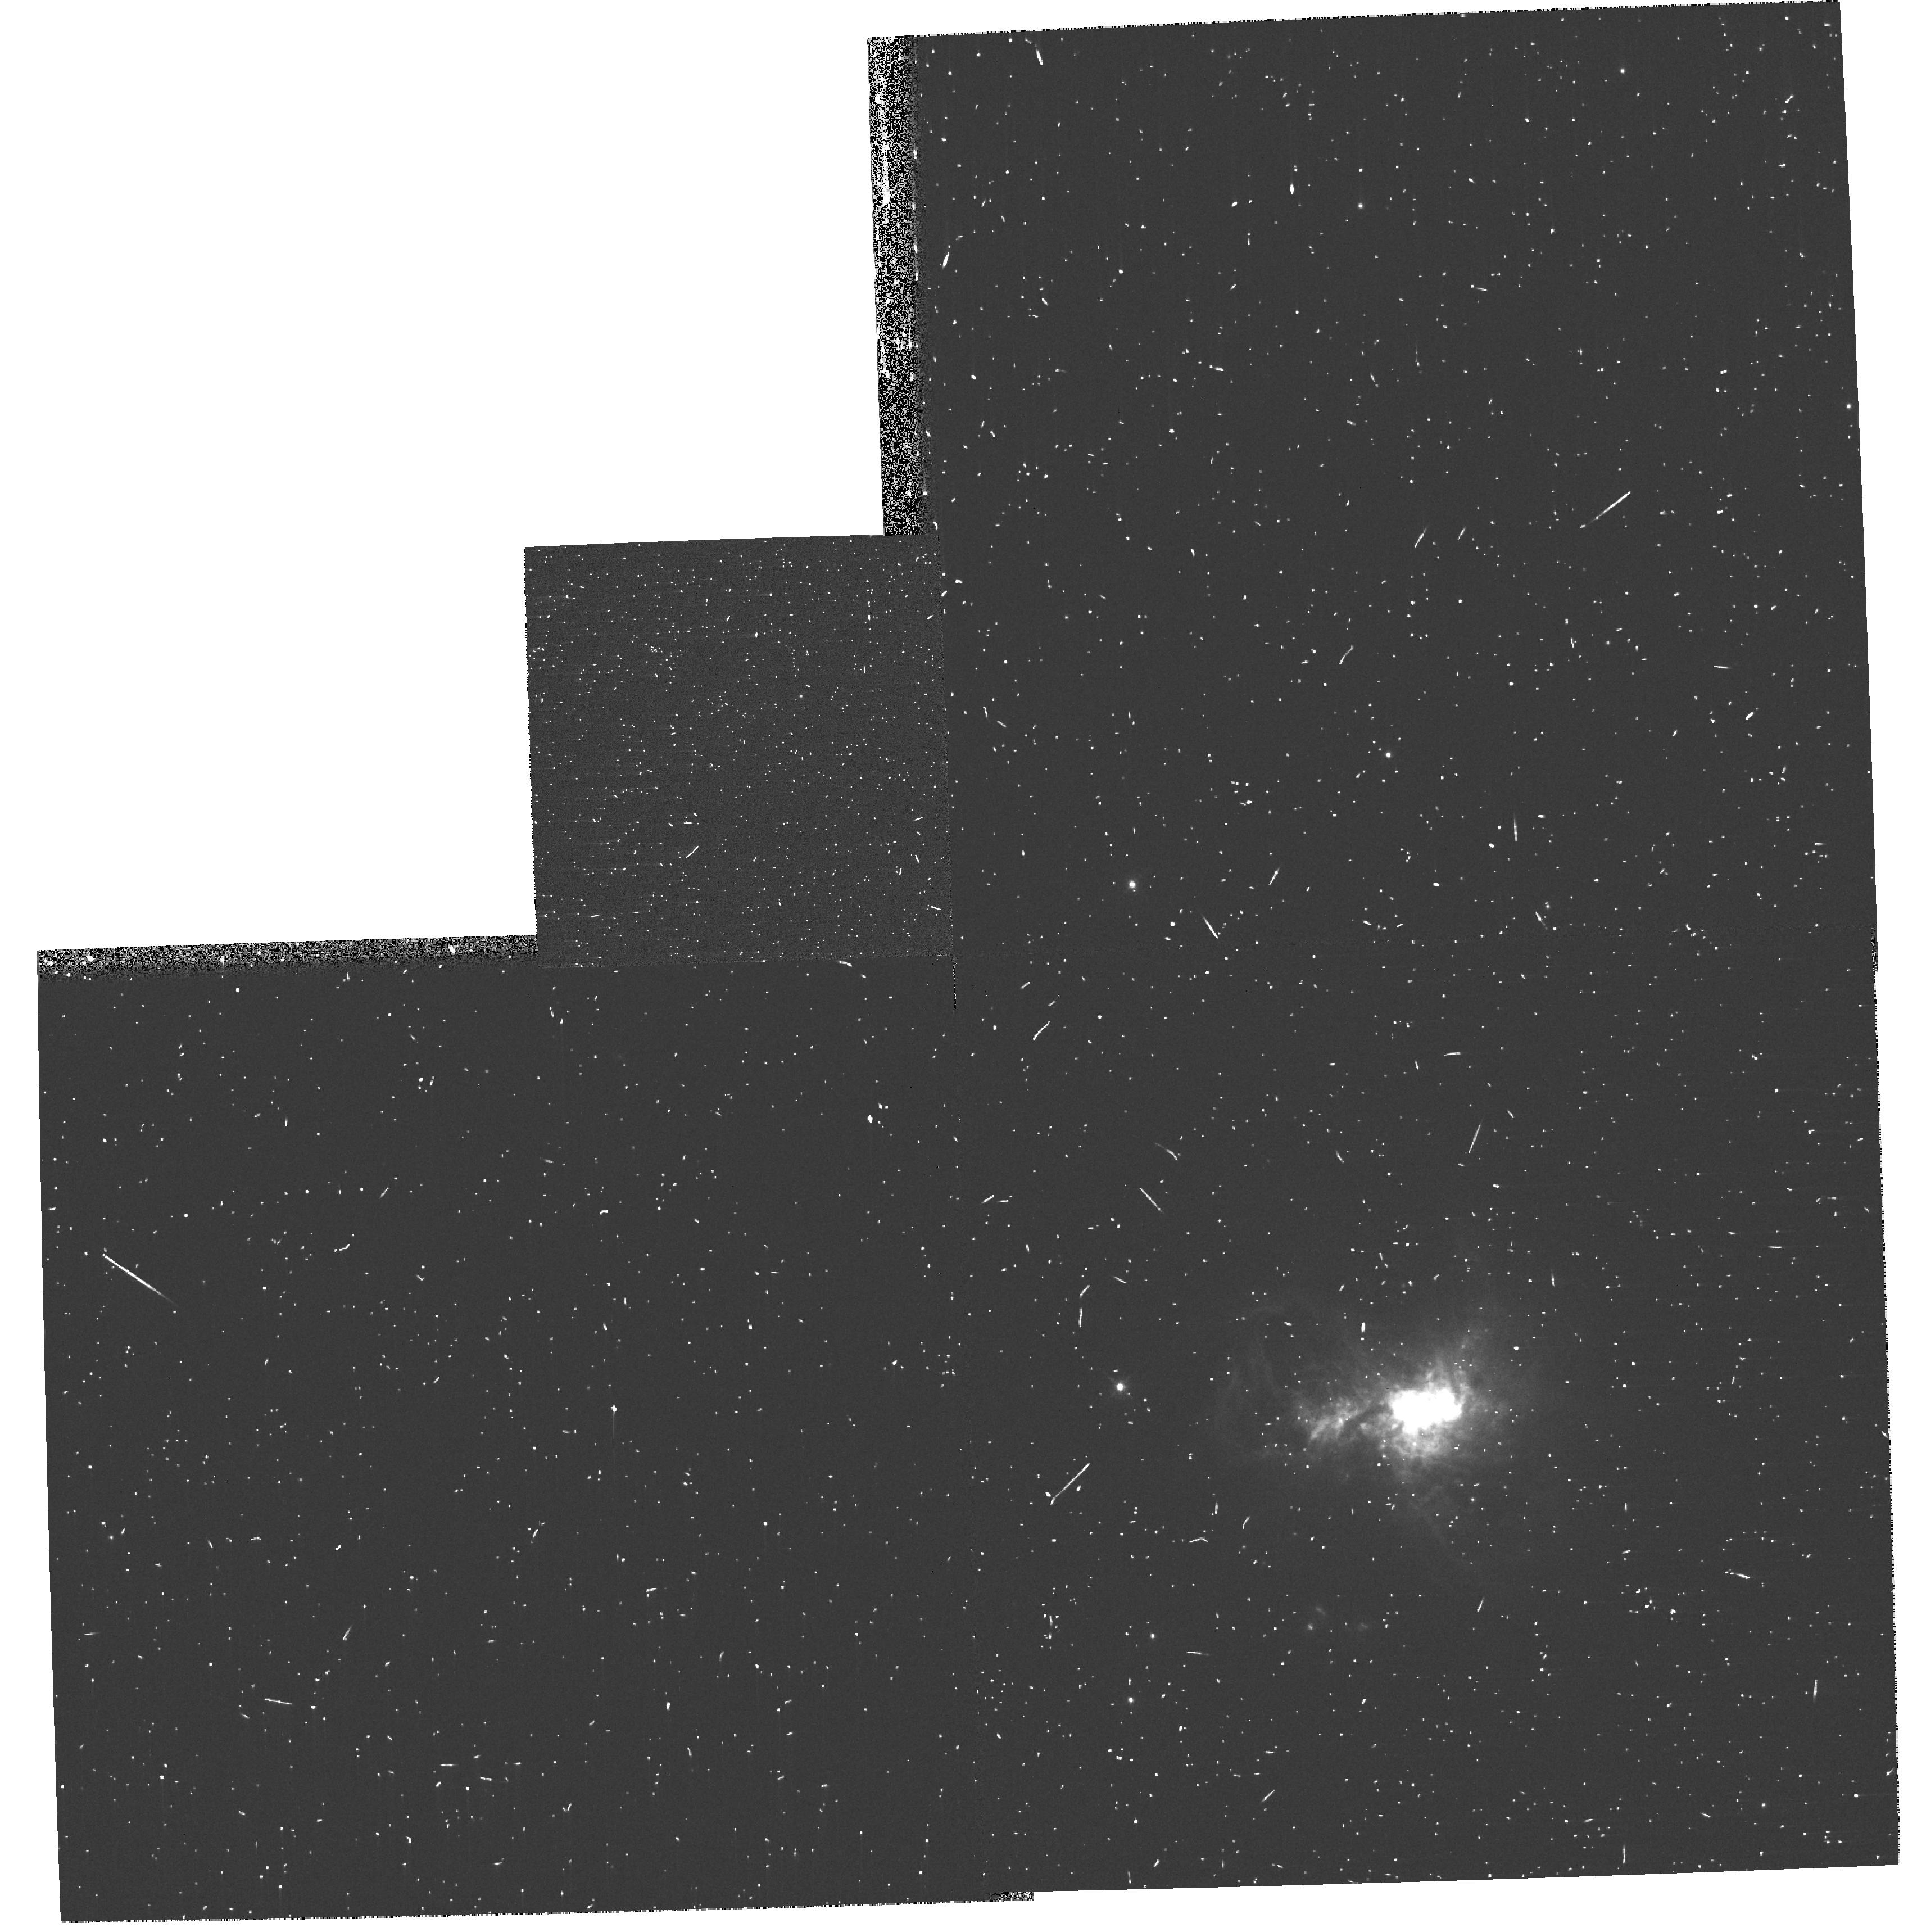
Target: HE2-10. Instrument: WFPC2/PC. Filter: F658N. Exposure: 8 min. Observation ID: hst_11146_a2_wfpc2_pc_f658n_ua0aa2

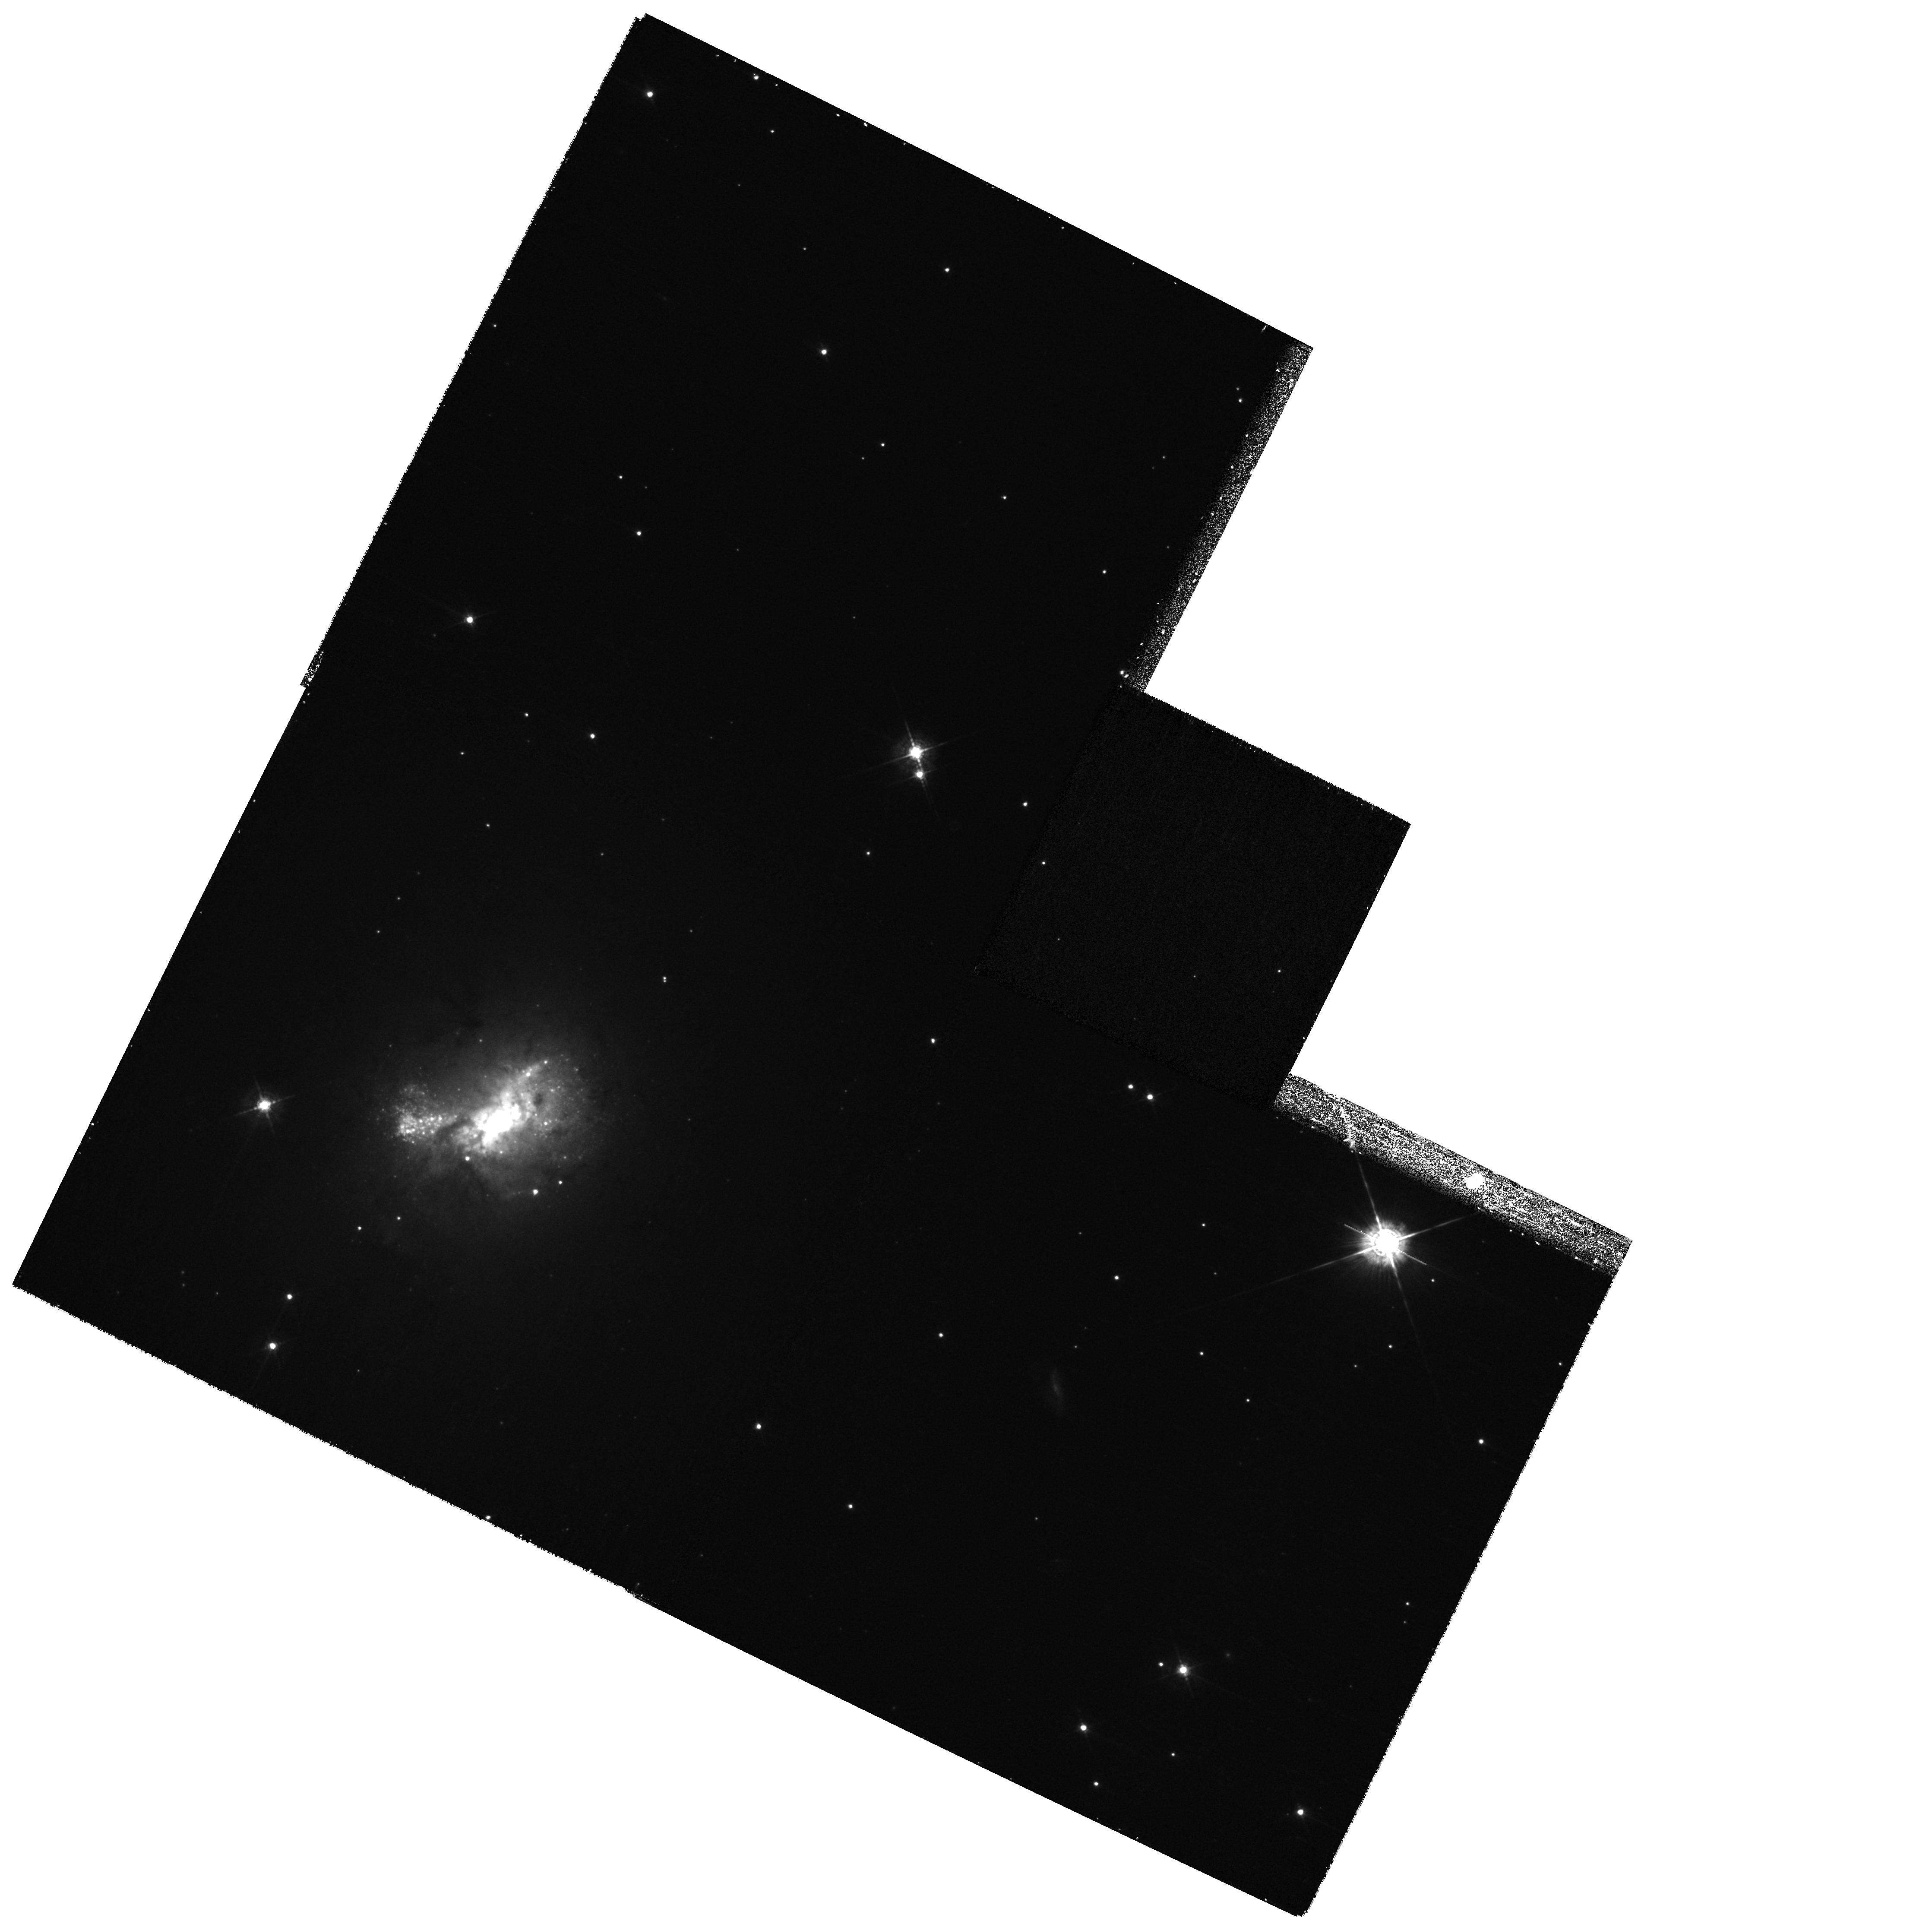
Target: HE2-10. Instrument: WFPC2/PC. Filter: F547M. Exposure: 13 min. Observation ID: hst_11146_02_wfpc2_pc_f547m_ua0a02

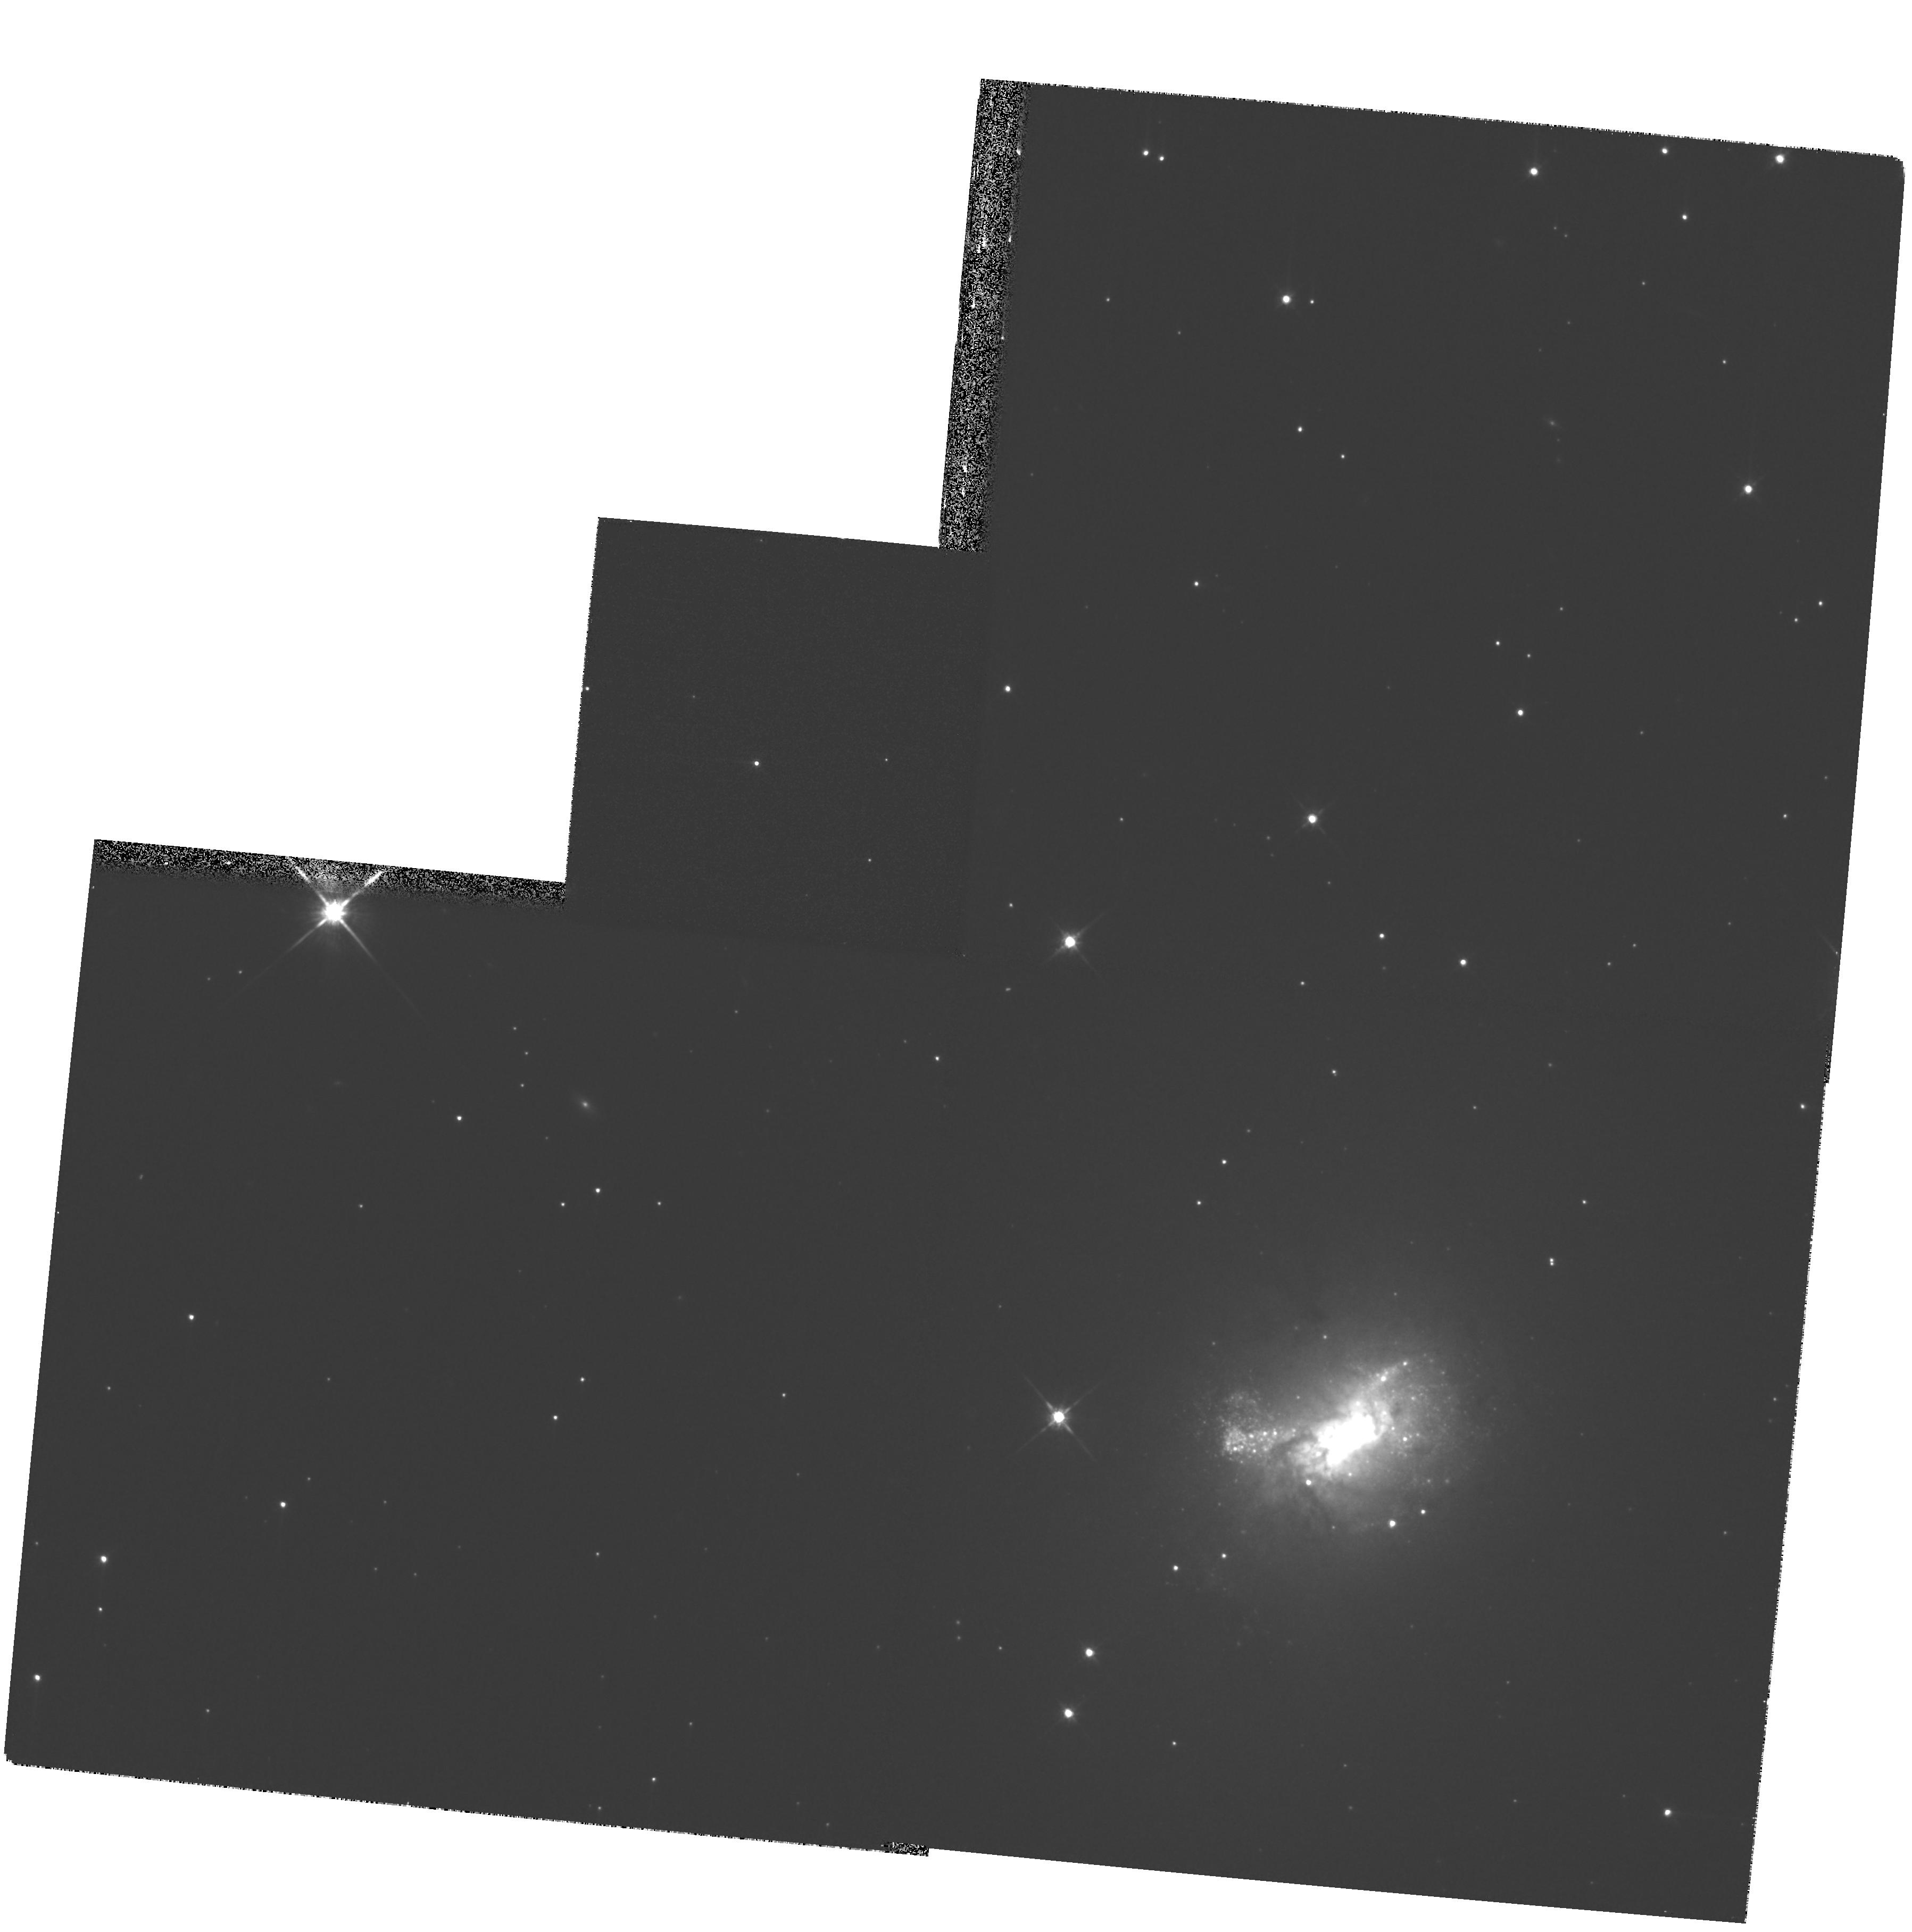
Target: HE2-10. Instrument: WFPC2/PC. Filter: F814W. Exposure: 11 min. Observation ID: hst_11146_01_wfpc2_pc_f814w_ua0a01

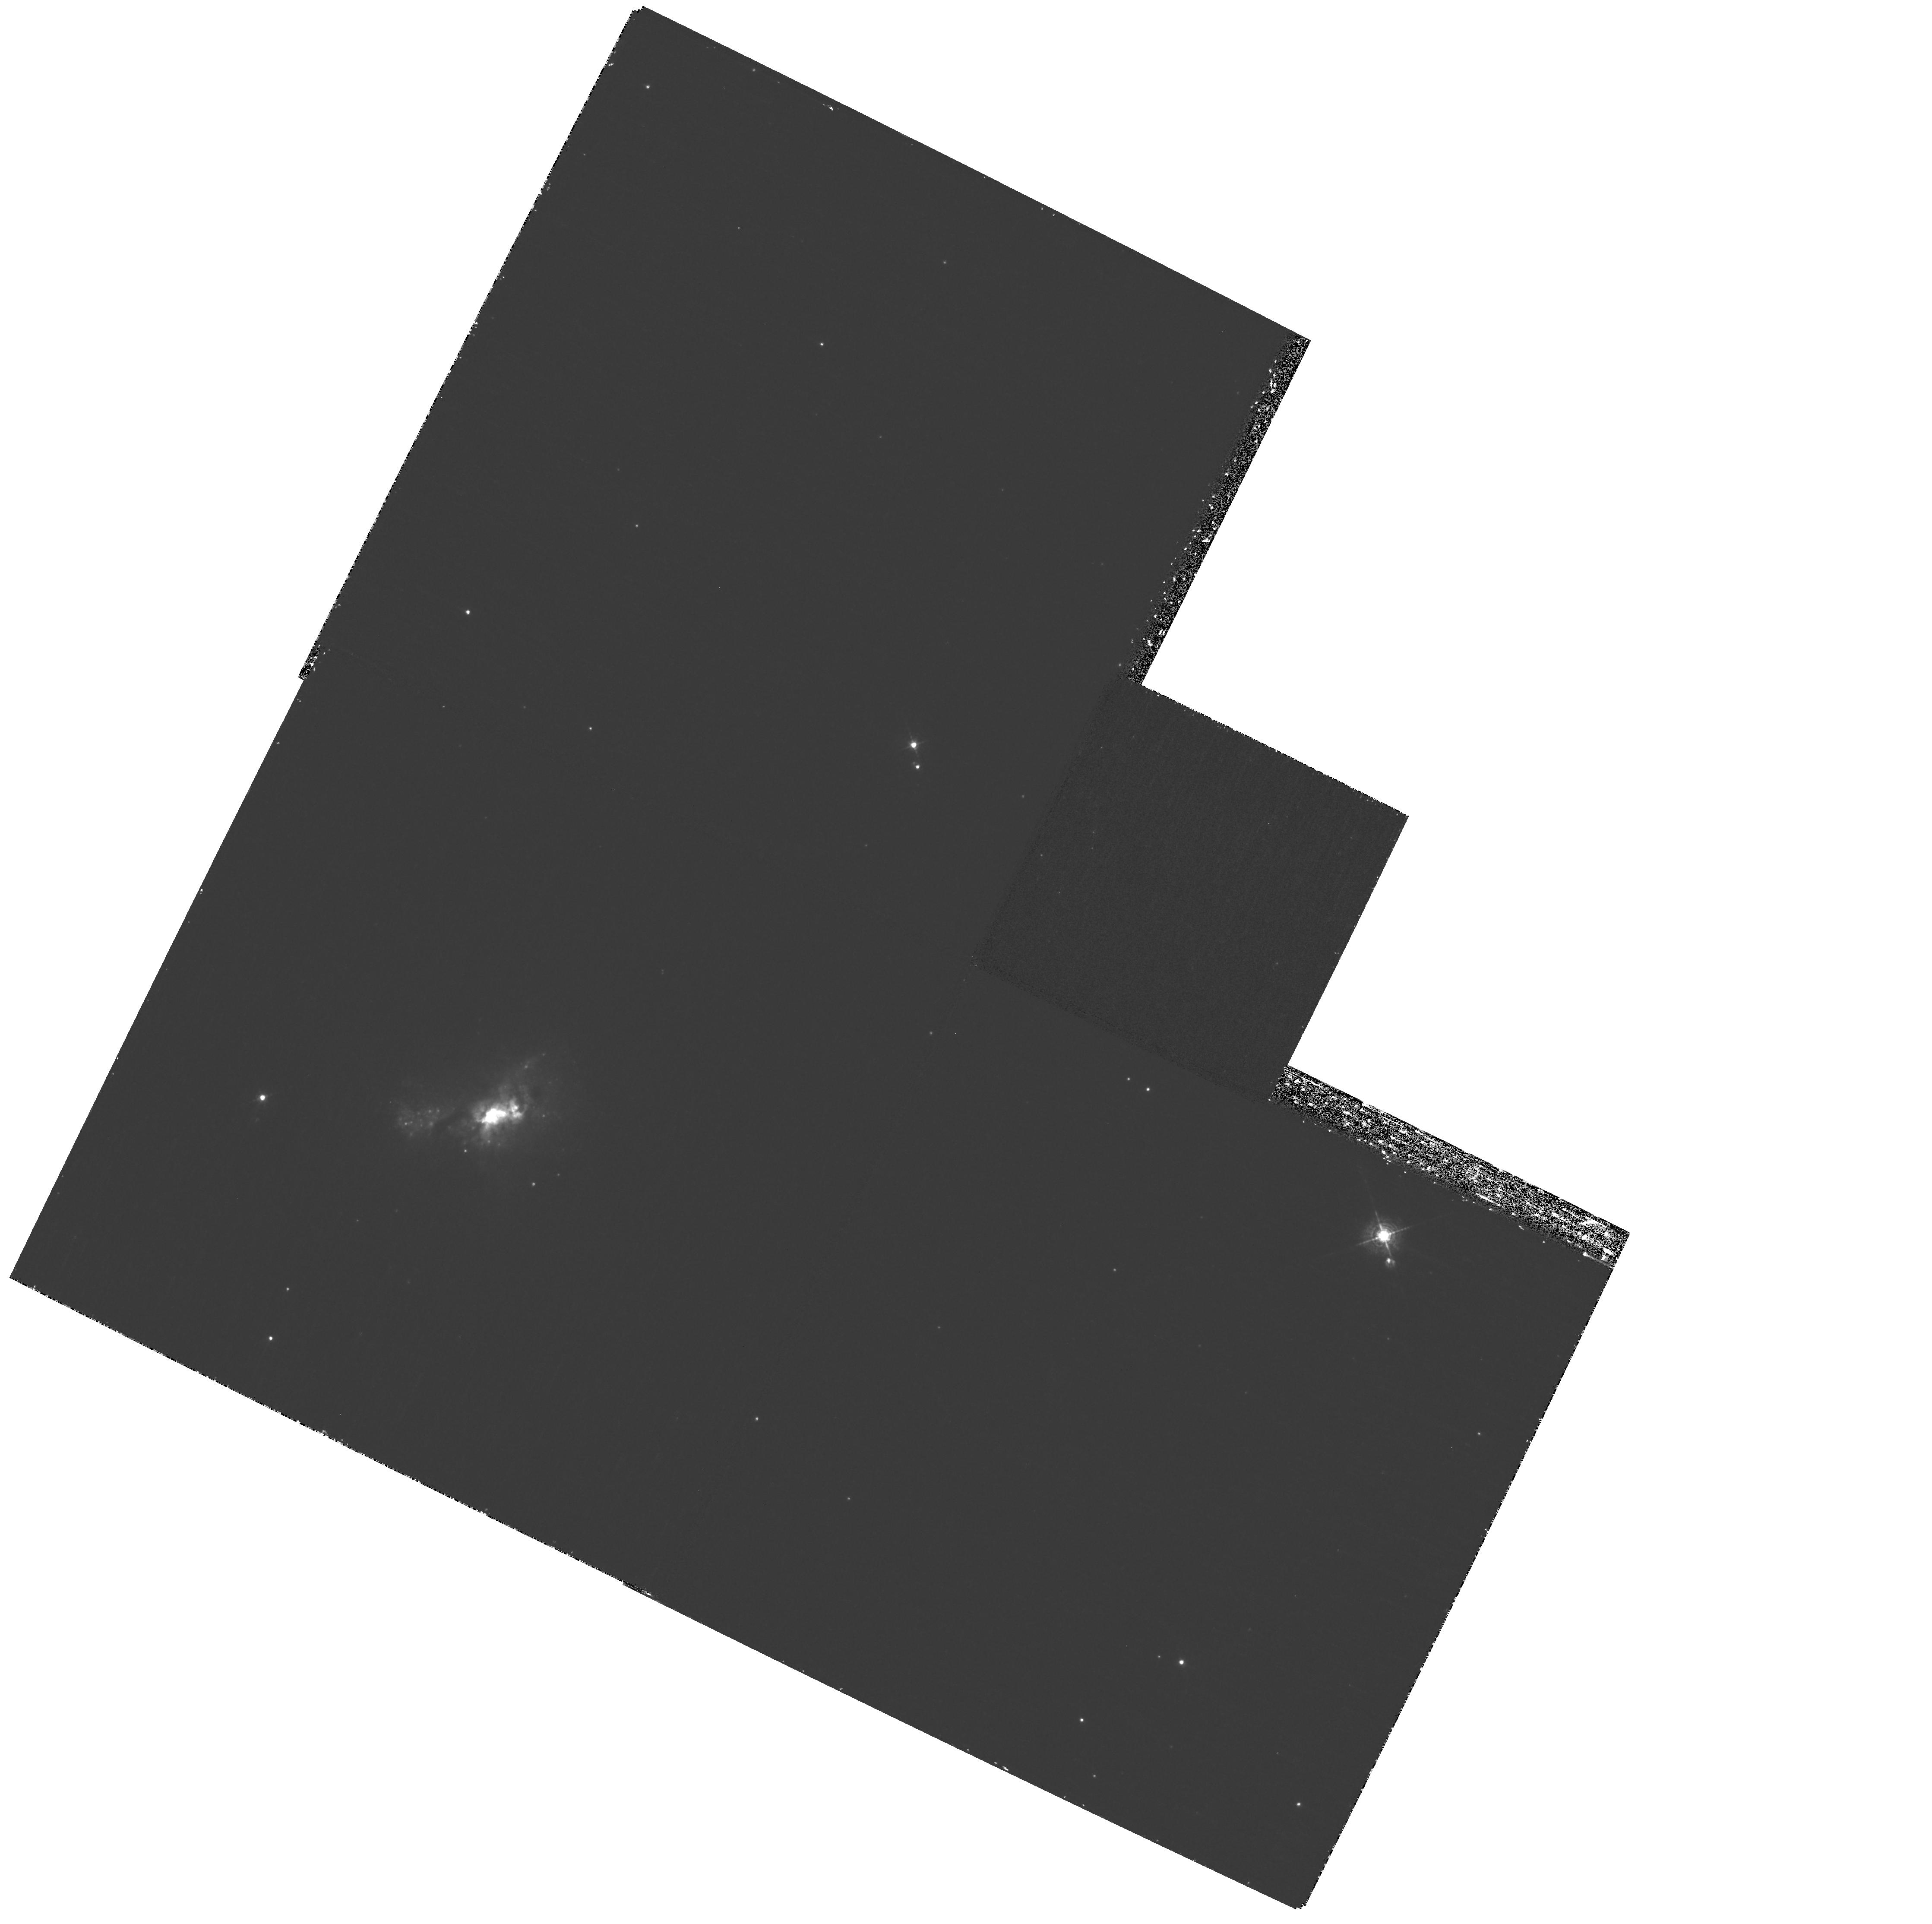
Target: HE2-10. Instrument: WFPC2/PC. Filter: F502N. Exposure: 1.1 h. Observation ID: hst_11146_02_wfpc2_pc_f502n_ua0a02

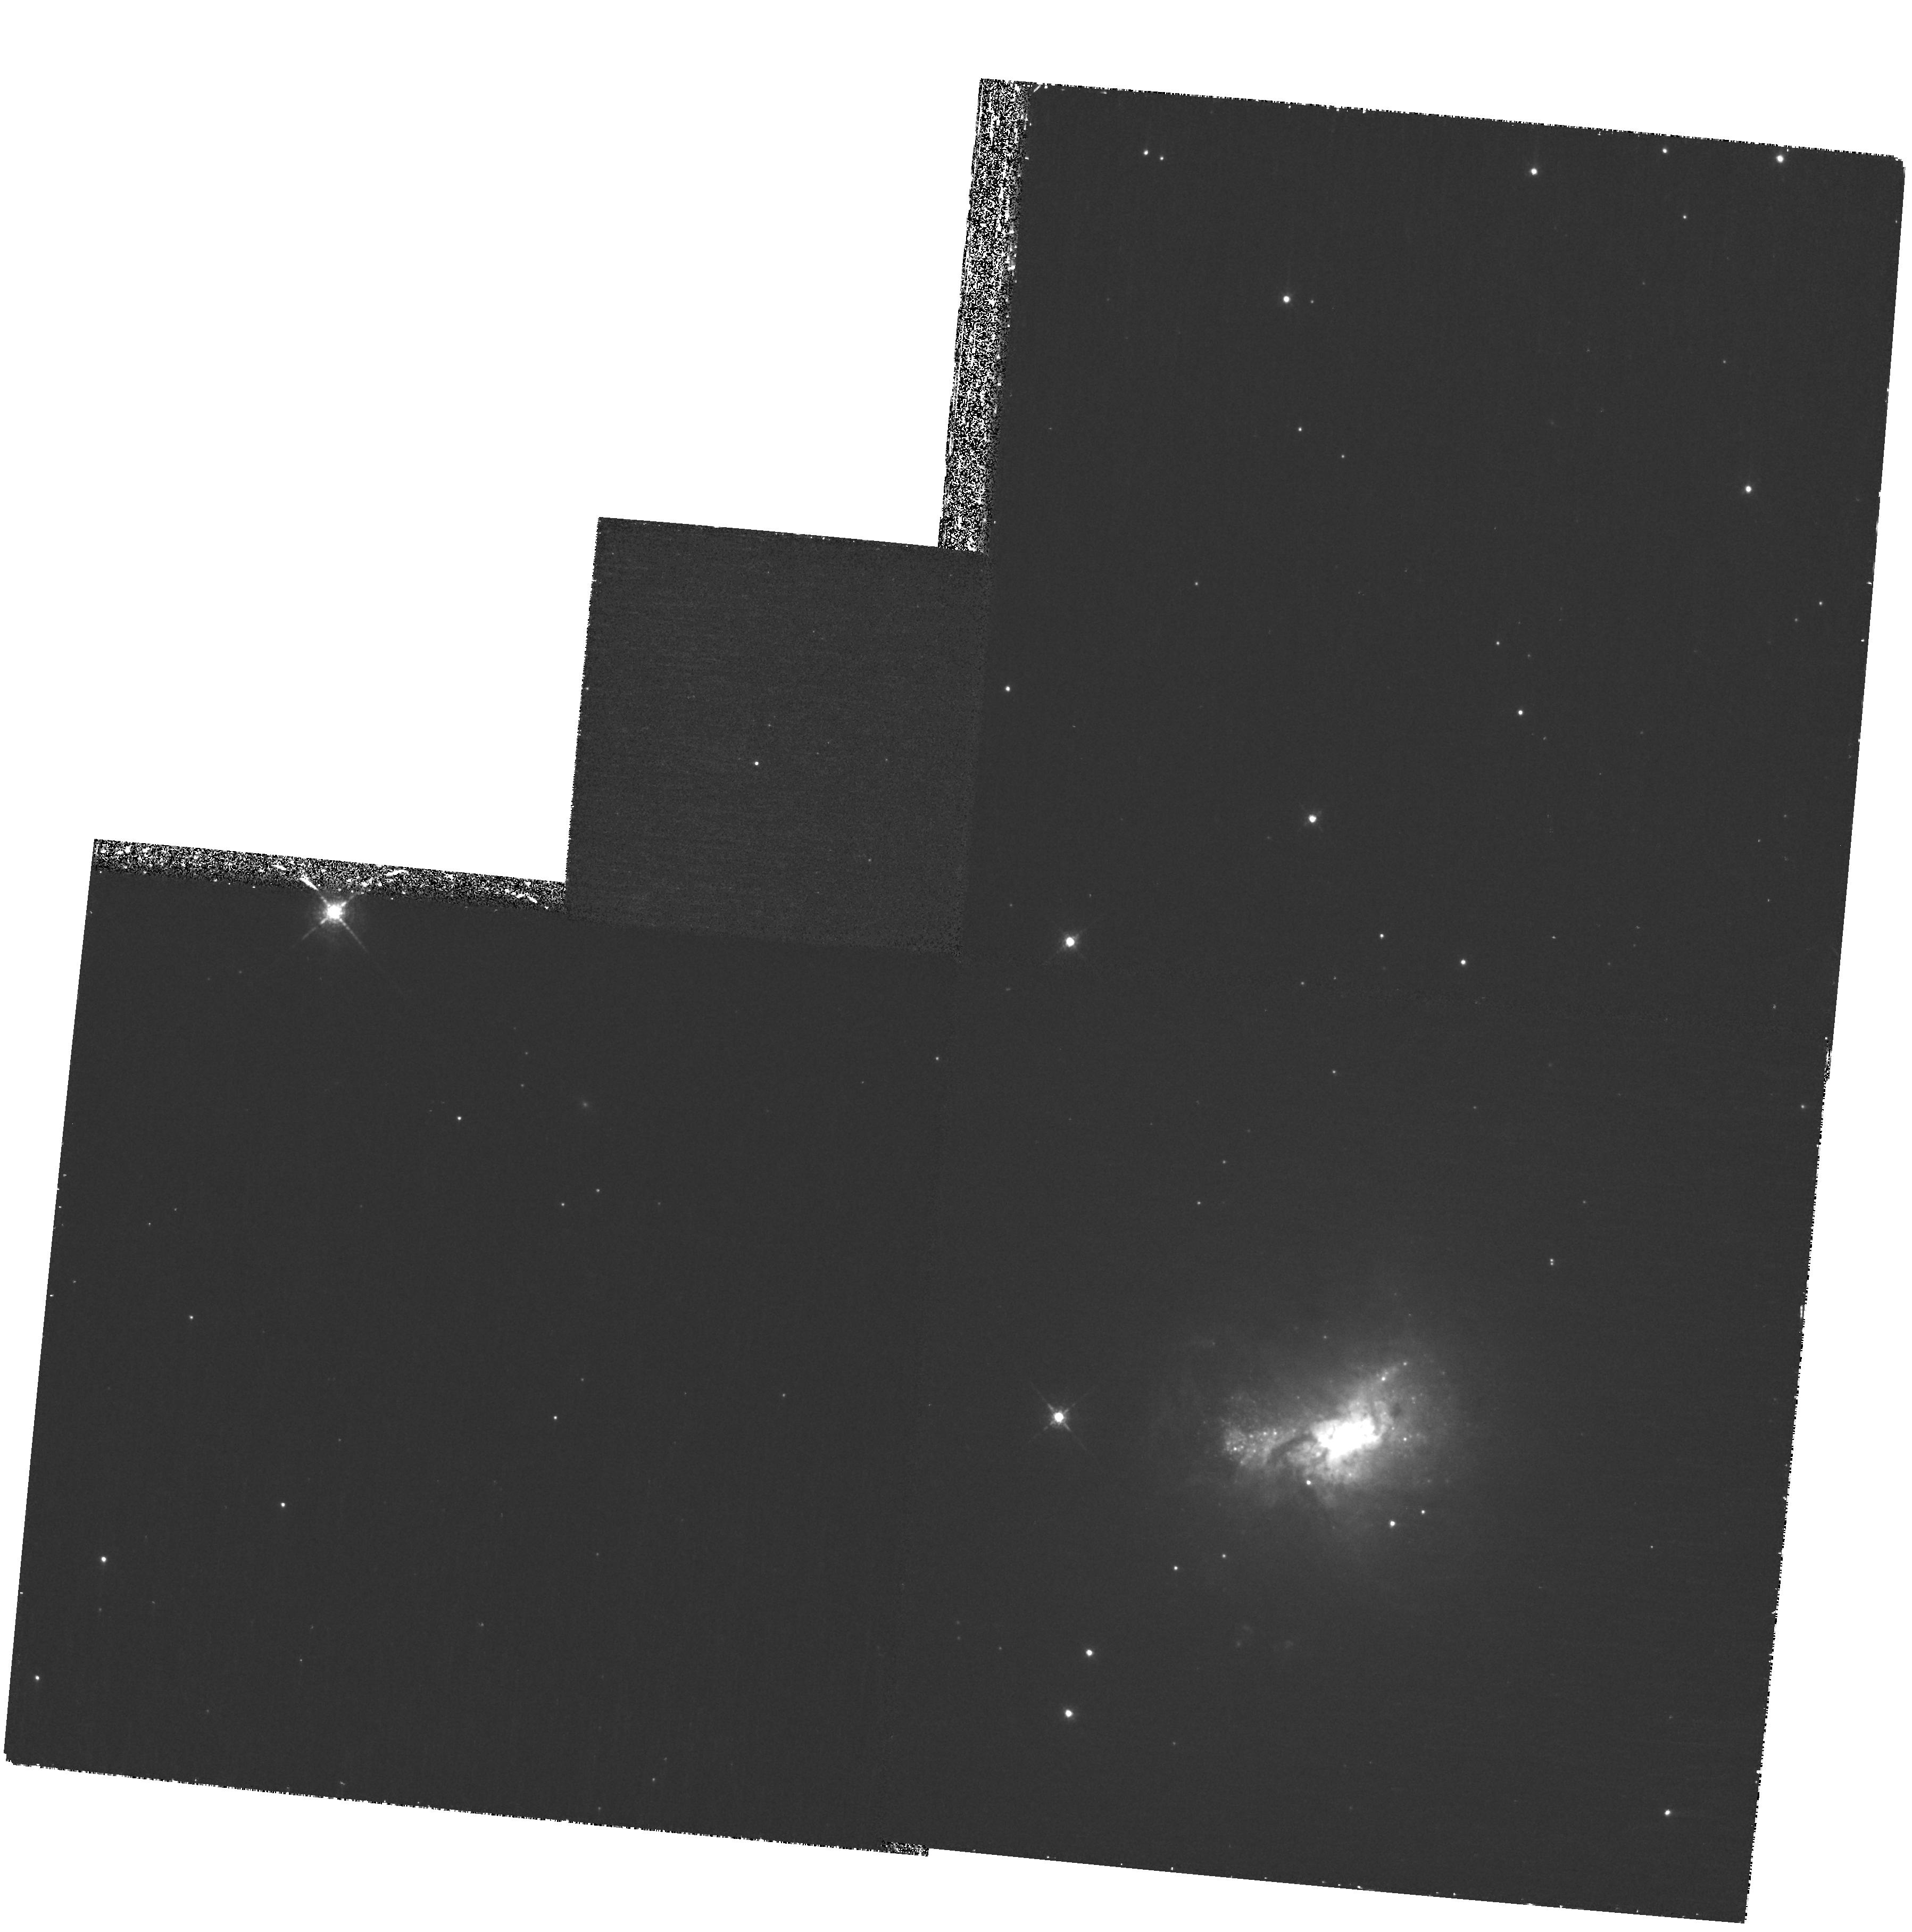
Target: HE2-10. Instrument: WFPC2/PC. Filter: F673N. Exposure: 53 min. Observation ID: hst_11146_01_wfpc2_pc_f673n_ua0a01

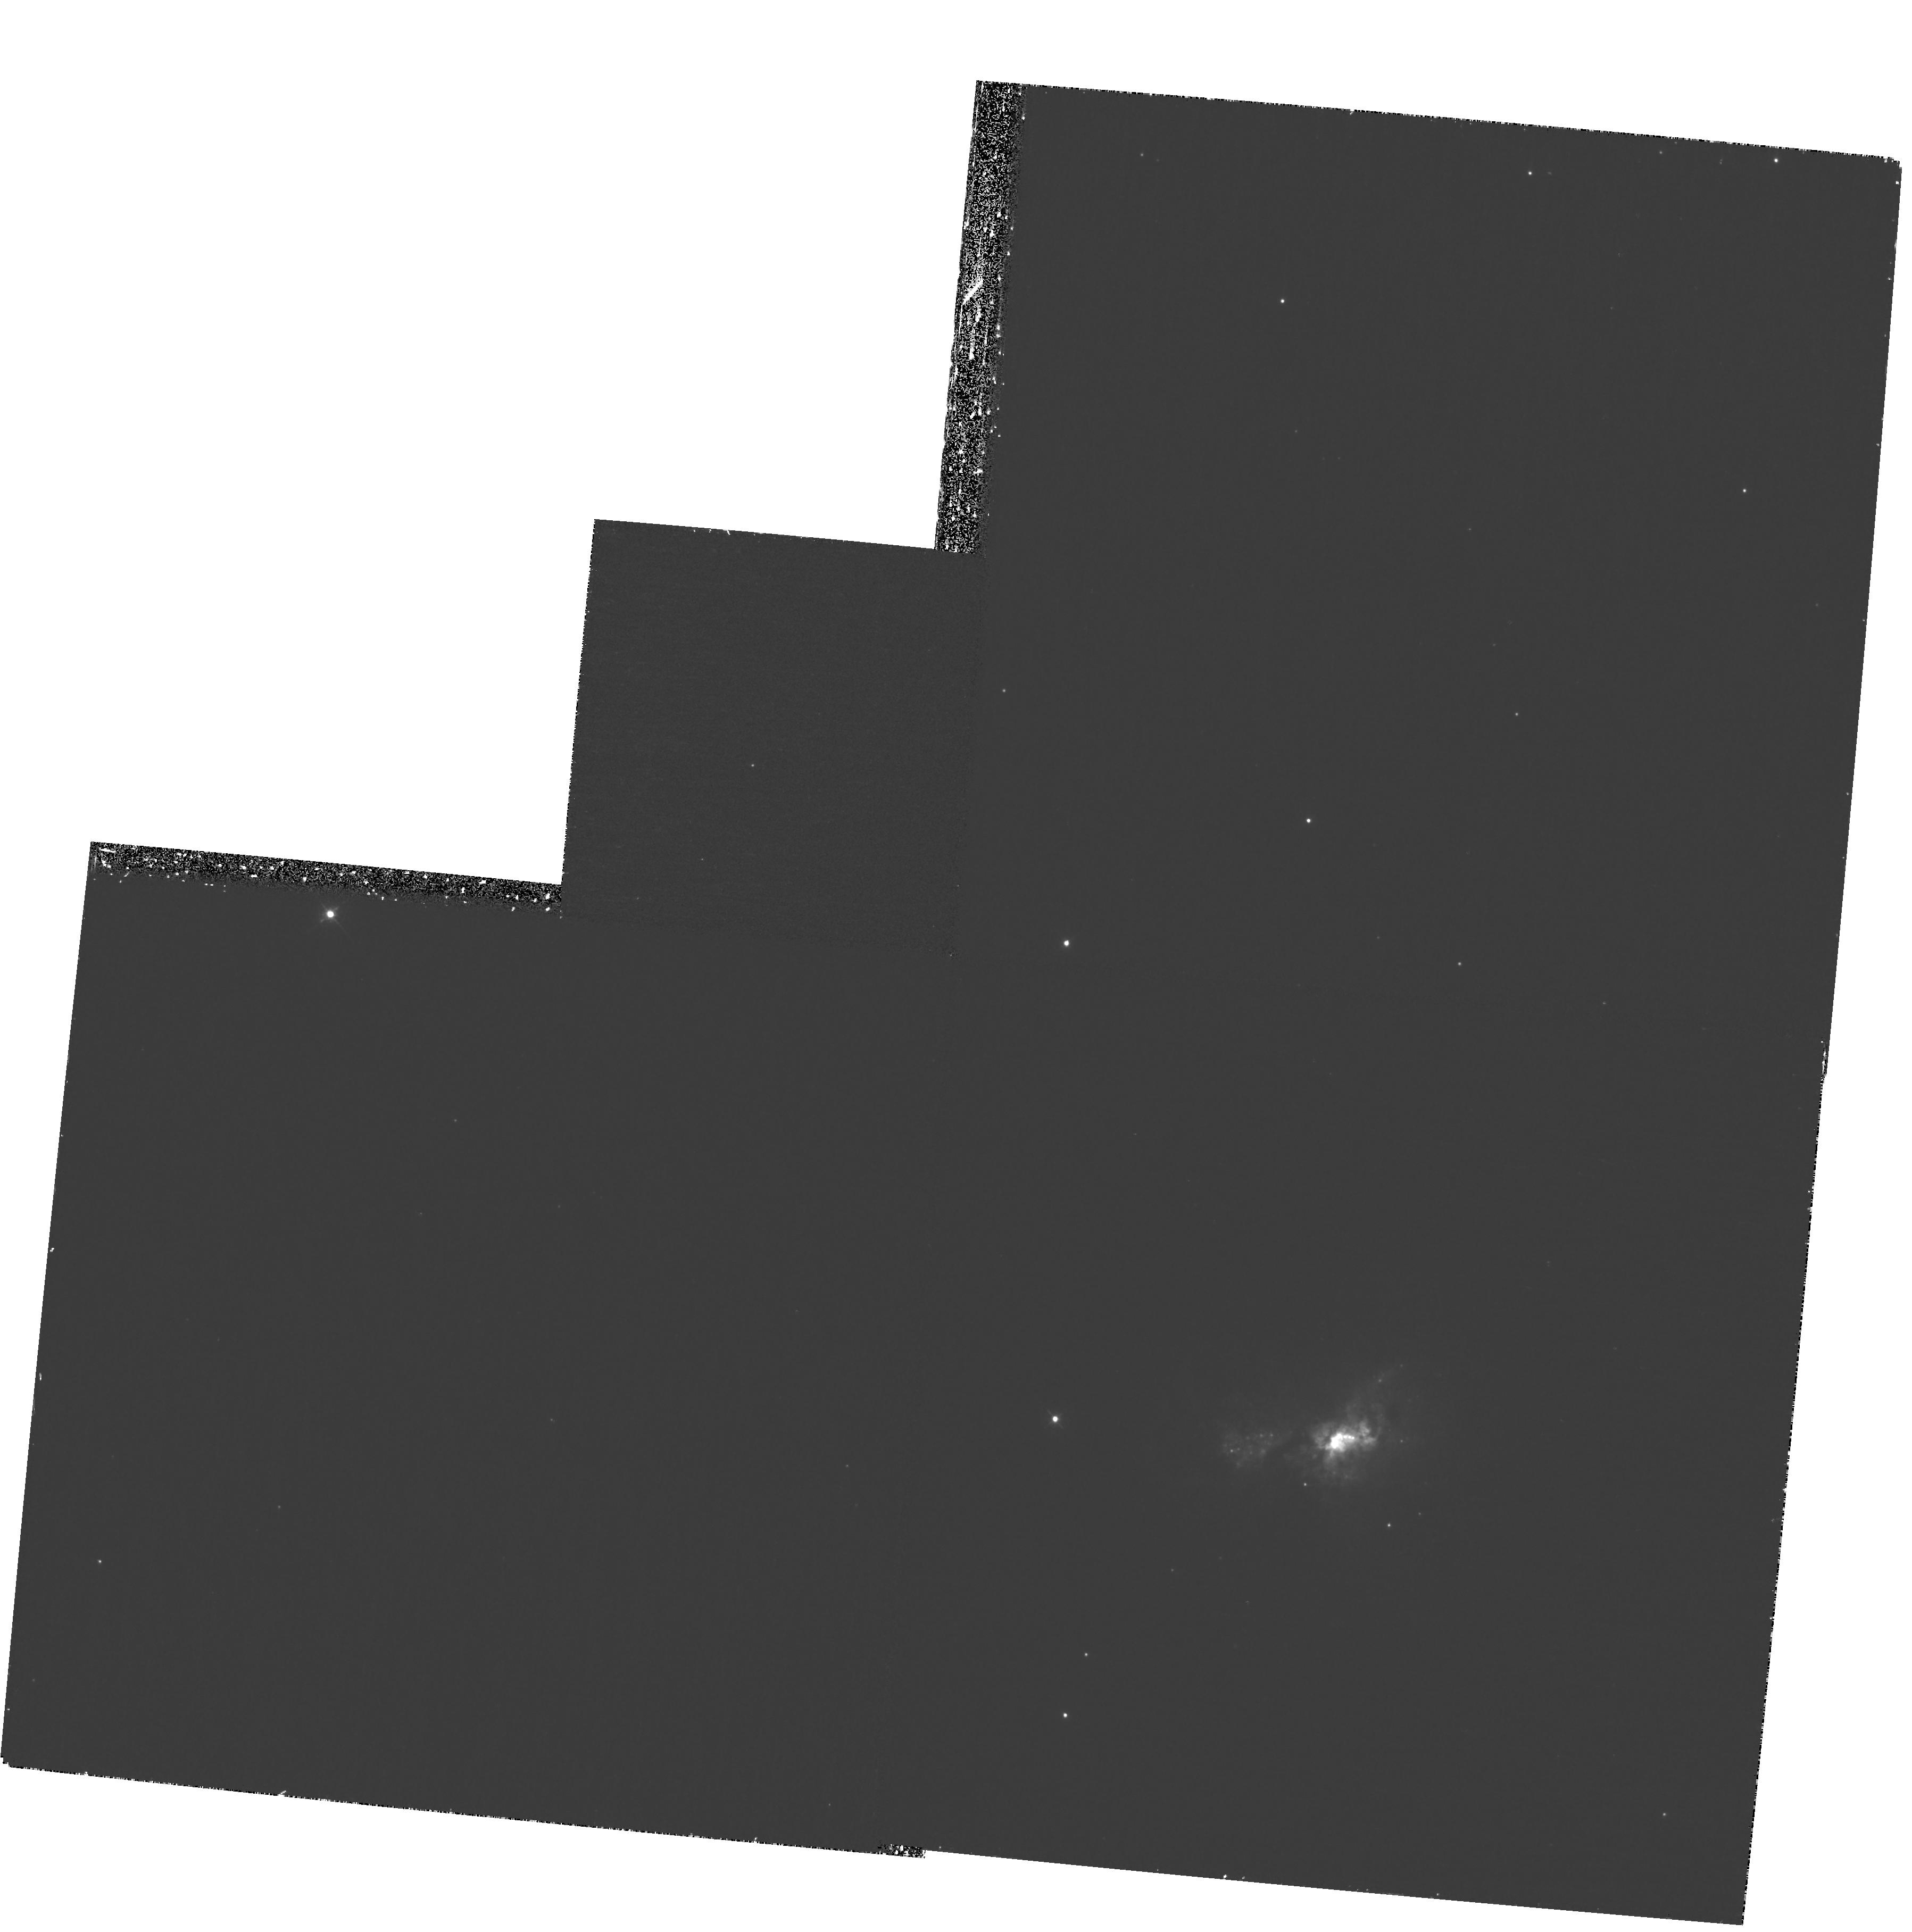
Target: HE2-10. Instrument: WFPC2/PC. Filter: F487N. Exposure: 1.2 h. Observation ID: hst_11146_01_wfpc2_pc_f487n_ua0a01

The Role of Stellar Feedback in Galaxy Evolution (PI: Calzetti, Daniela)

Stellar feedback - the return of mass and energy from star formation to the interstellar medium - is one of the primary engines of galaxy evolution. Yet, the observational canvass of feedback is incomplete. We propose to investigate this fundamental aspect of star formation on one local actively star-forming galaxy, He2-10, selected to occupy an unexplored niche in the key parameter space of stellar mass. The WFPC2 narrow-band observations in the light of H-beta, [OIII], H-alpha, and [SII] will: (1) discriminate the feedback-induced shock fronts from the photoionized regions; (2) map, and provide a complete census of, the shocks inside and around the starburst regions; and (3) measure the energy budget of the star-formation-produced shocks. These observations, joined by our previous data and studies on starbursts, will yield: (1) the efficiency of the feedback, i.e. the fraction of the star formation's mechanical energy transported out of the starburst volume rather than radiated away, in the dual-parameter space of host's stellar mass and star formation intensity; (2) the conditions under which feedback morphs from a localized process to a galactic scale mechanism. The high angular resolution of HST is crucial for separating the spatially narrow shock fronts (~10 pc=0.2" at 10 Mpc) from the more extended photoionization fronts. This project will provide the most comprehensive quantitative foundation of stellar feedback and a gauge for determining the role of feedback in the energetics, structure and star formation history of galaxies.